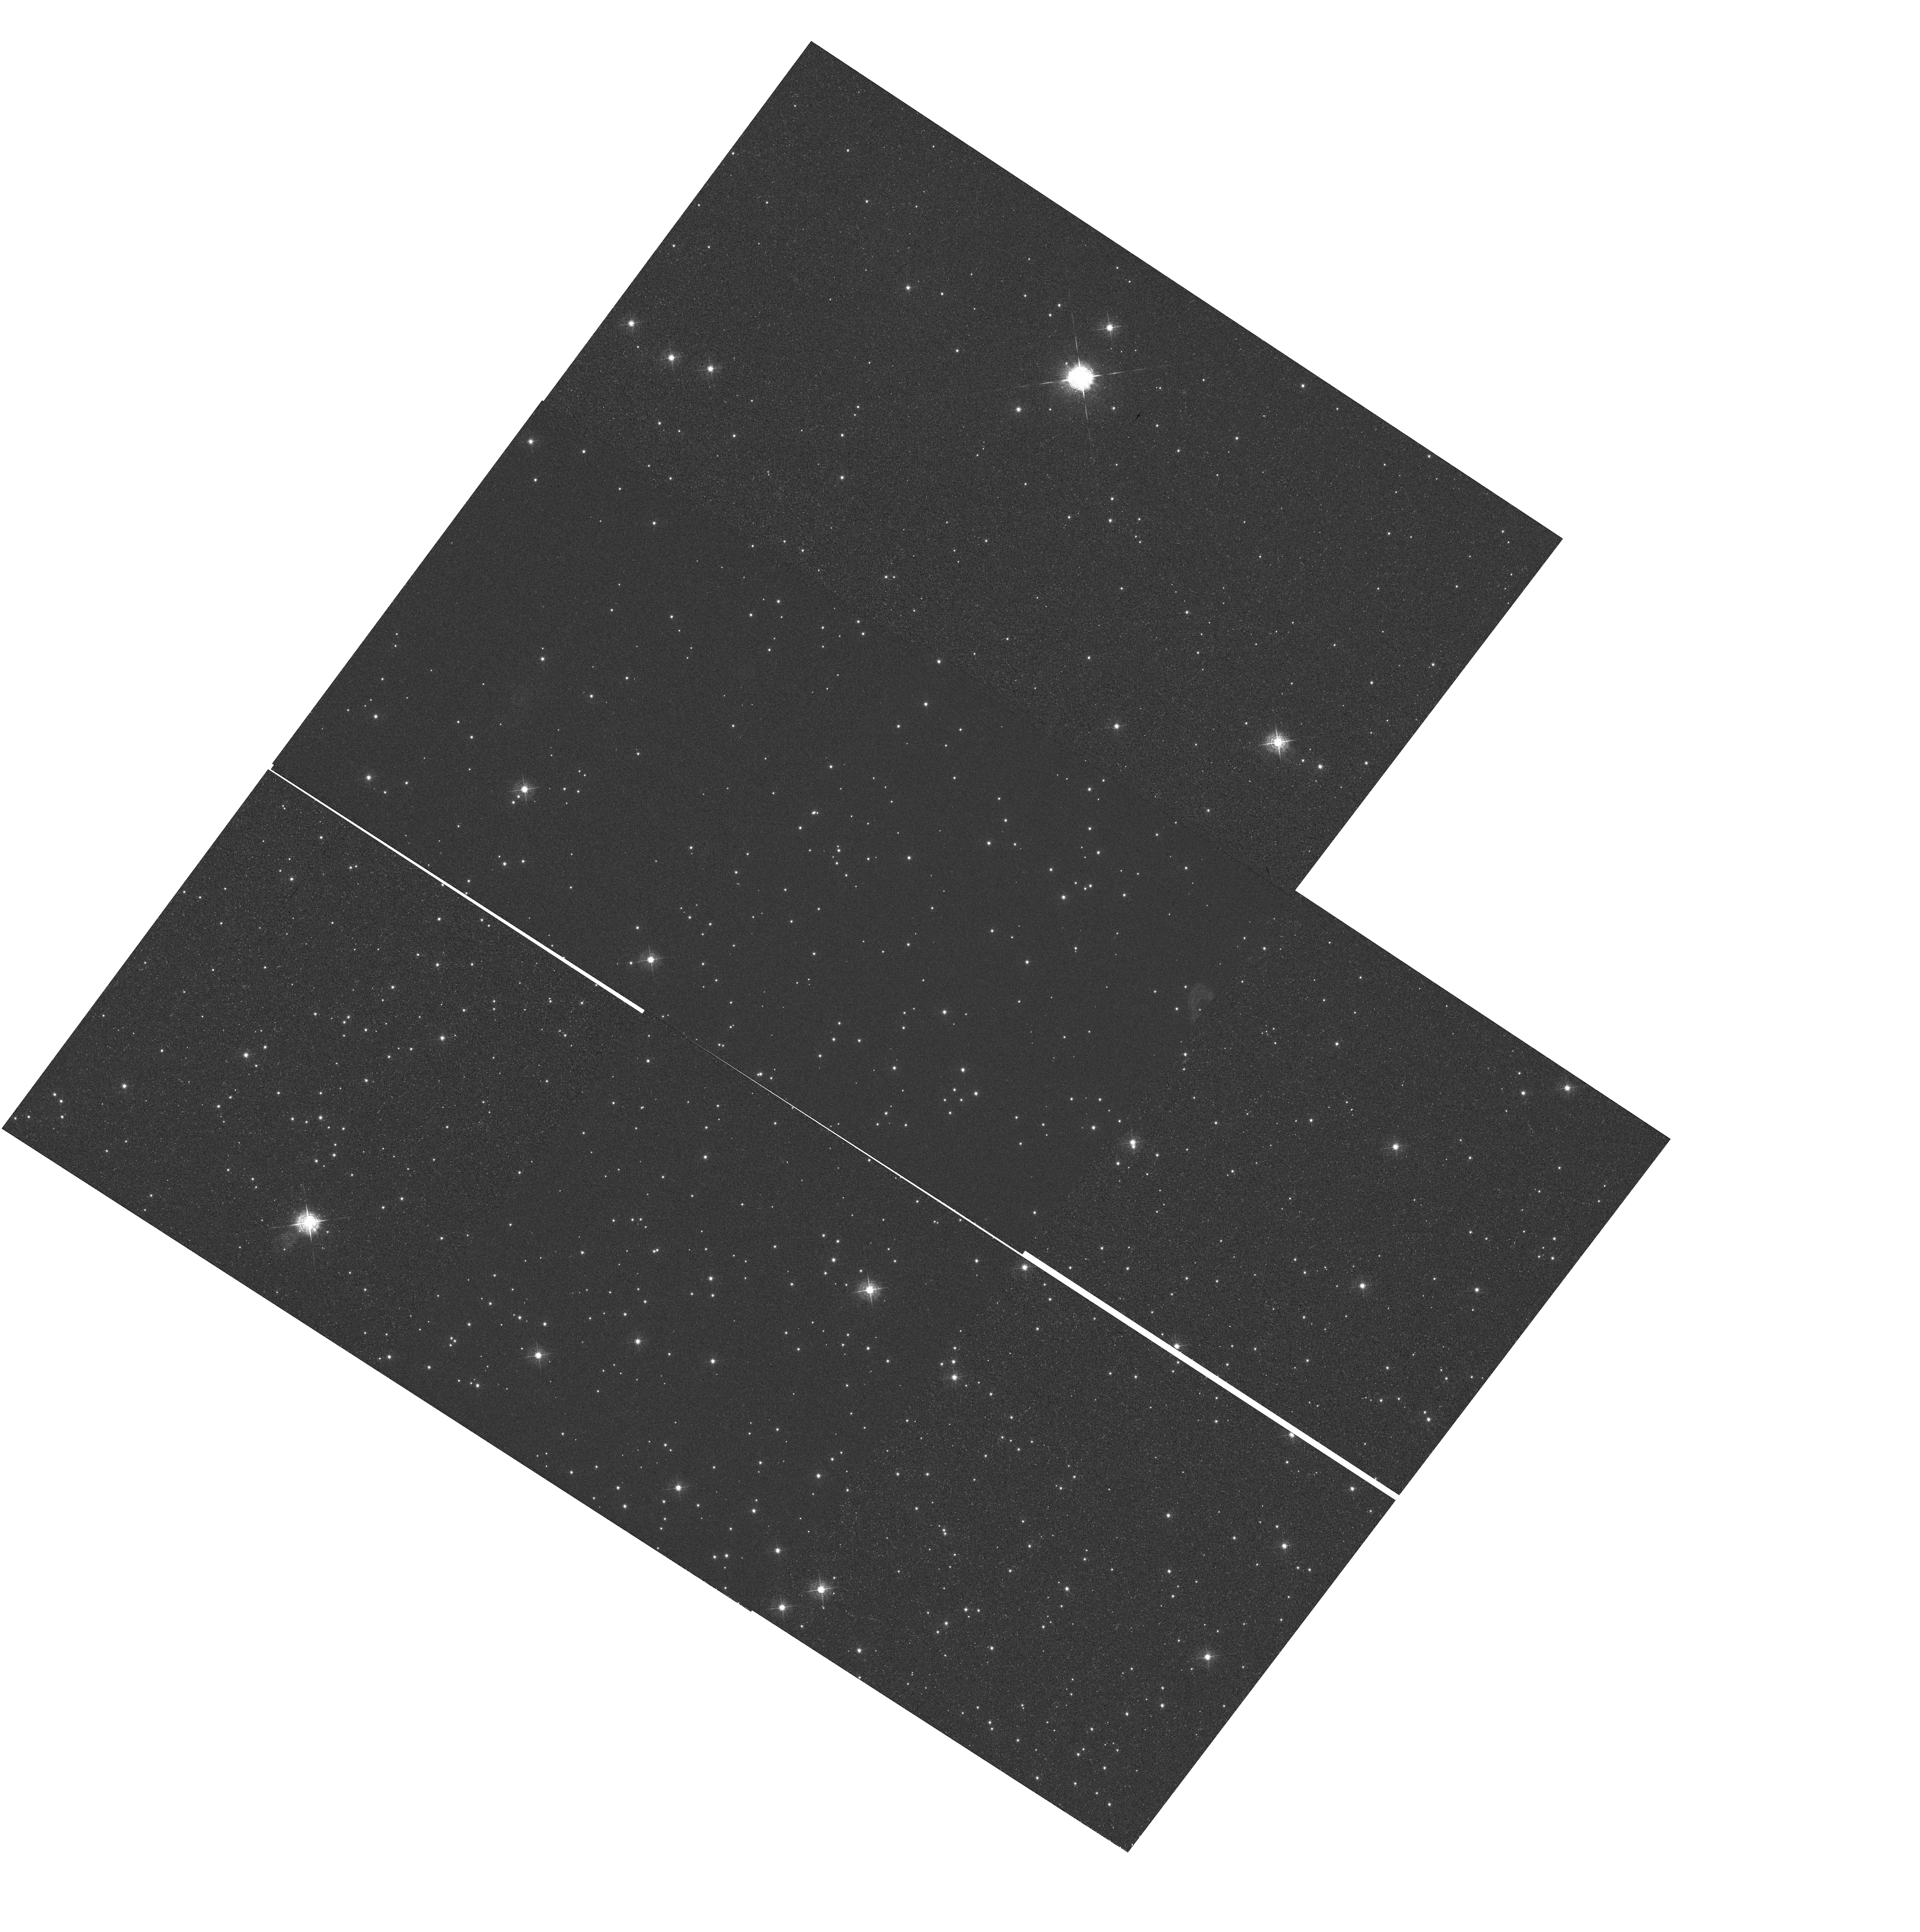
Target: NGC6791. Instrument: WFC3/UVIS. Filter: F502N. Exposure: 24 min. Observation ID: hst_11924_02_wfc3_uvis_f502n_ibc602

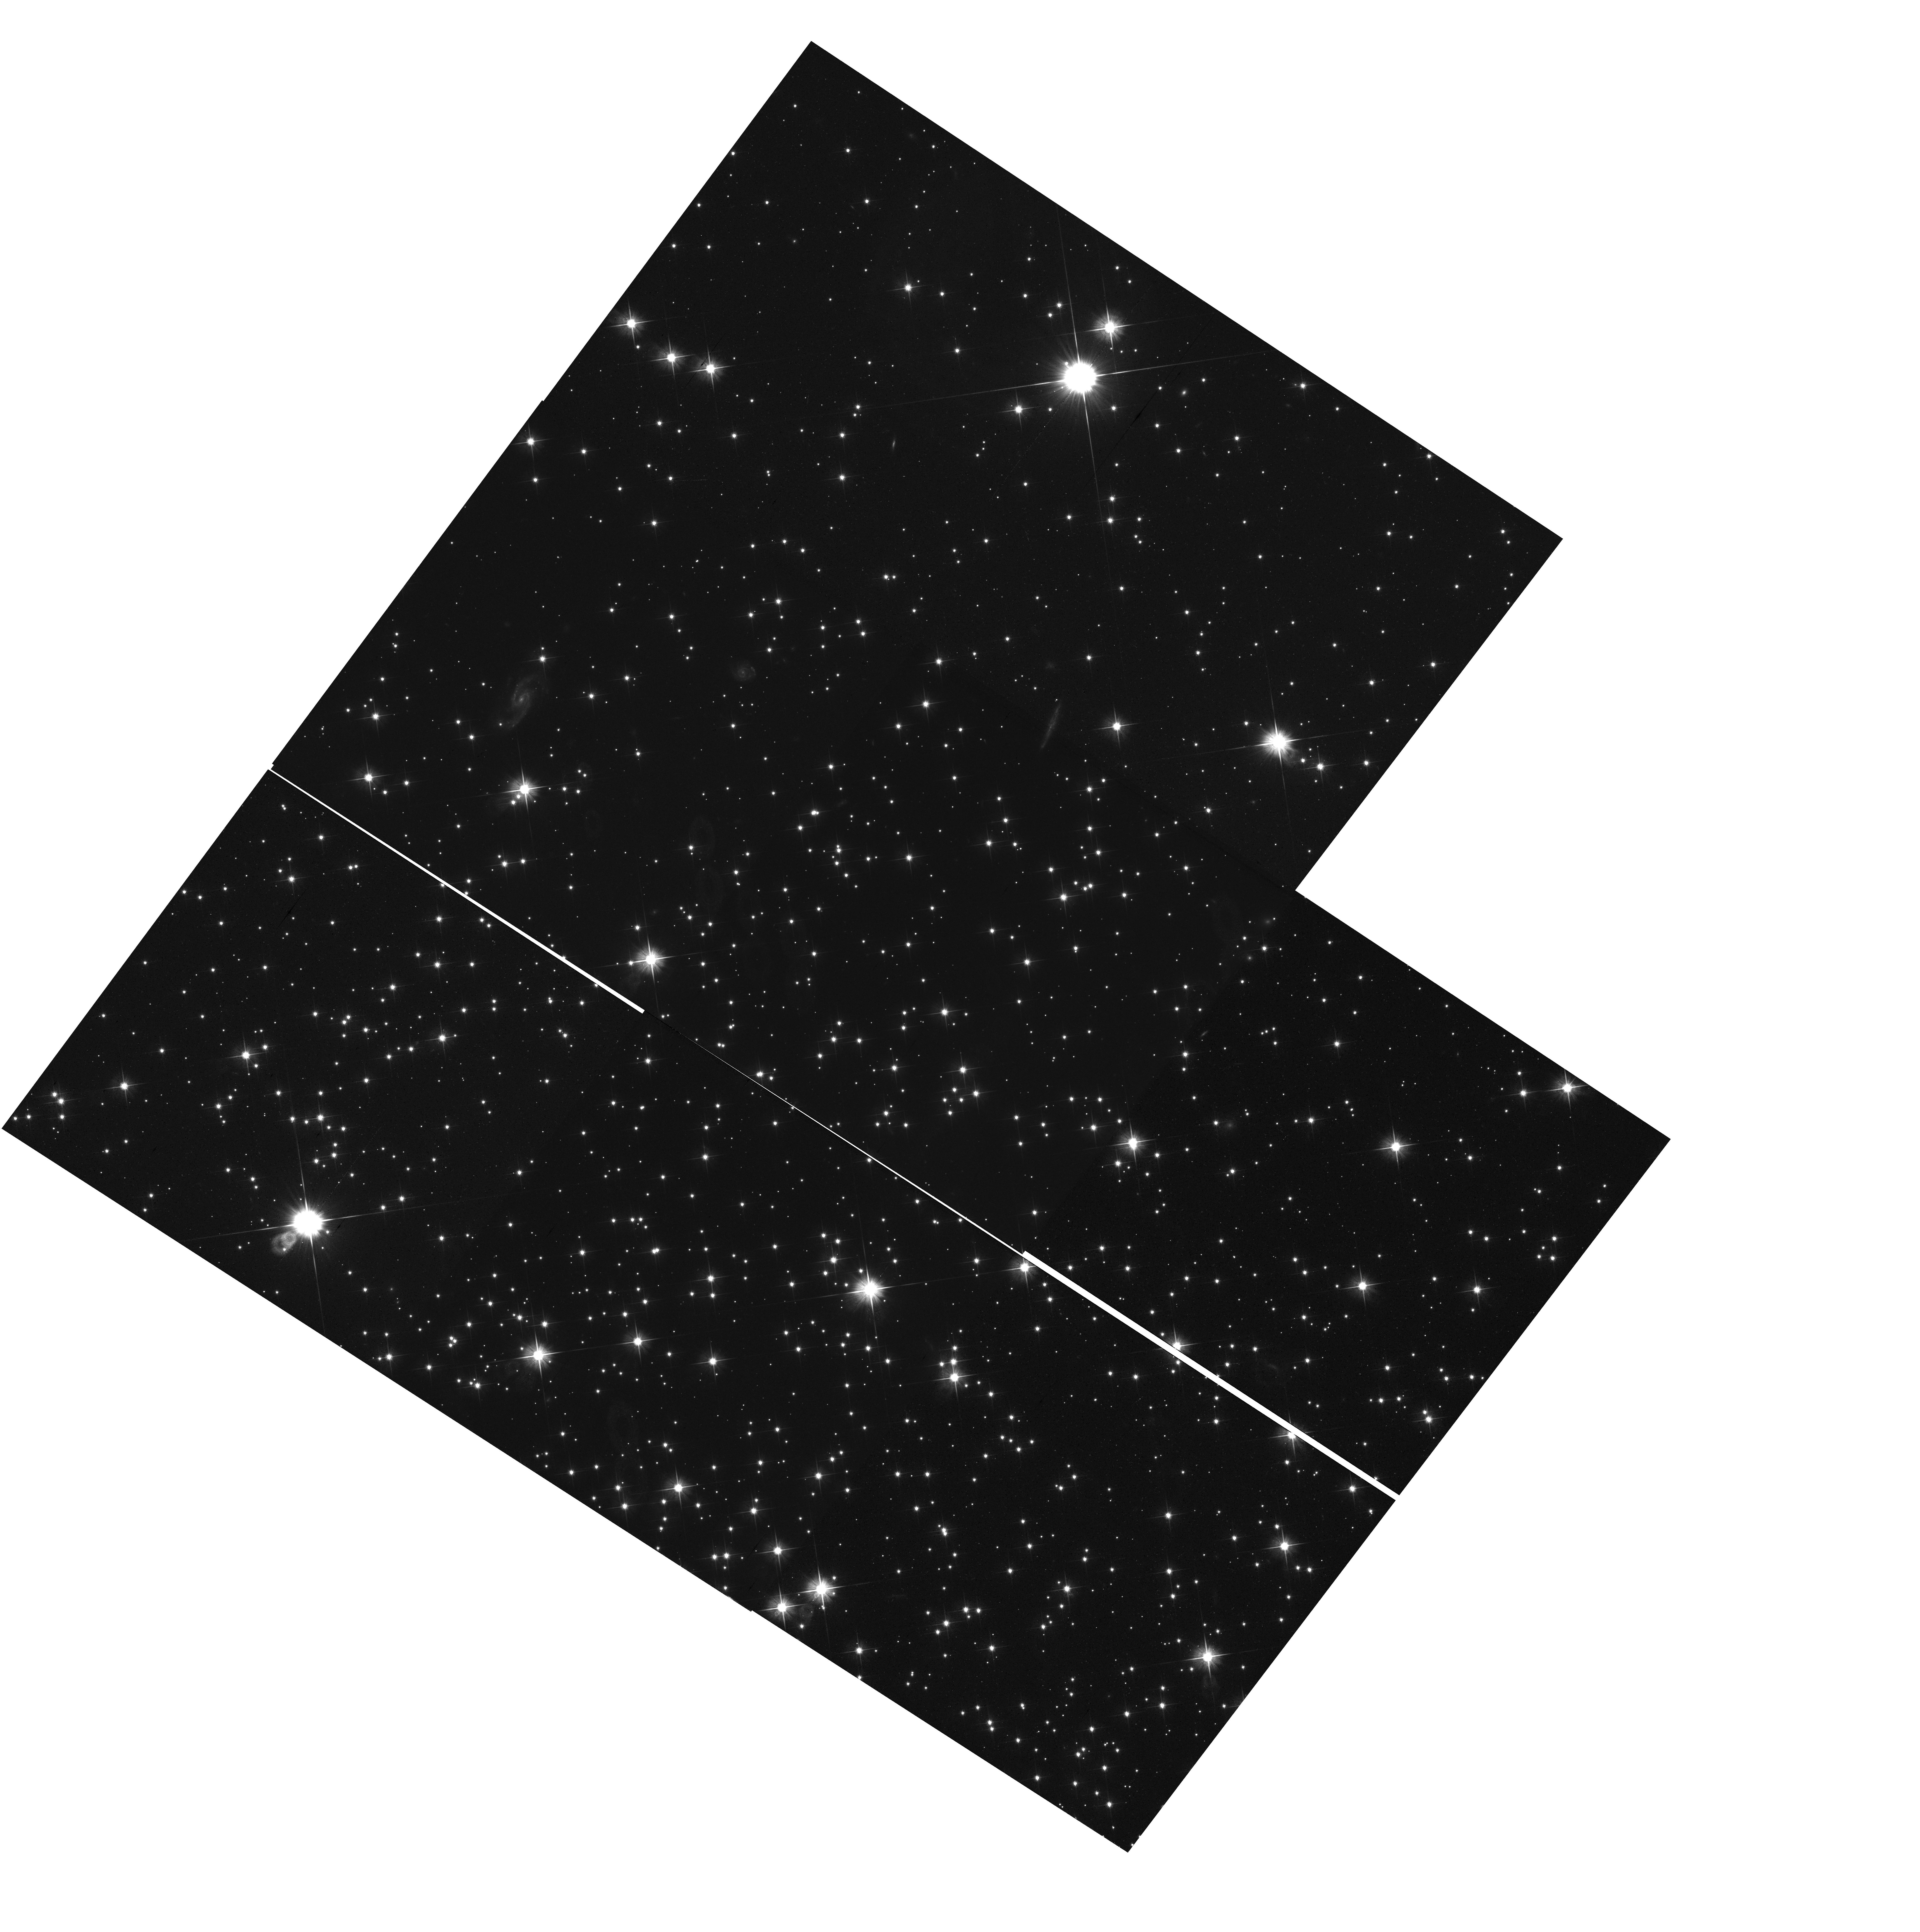
Target: NGC6791. Instrument: WFC3/UVIS. Filter: F606W. Exposure: 20 min. Observation ID: hst_11924_02_wfc3_uvis_f606w_ibc602

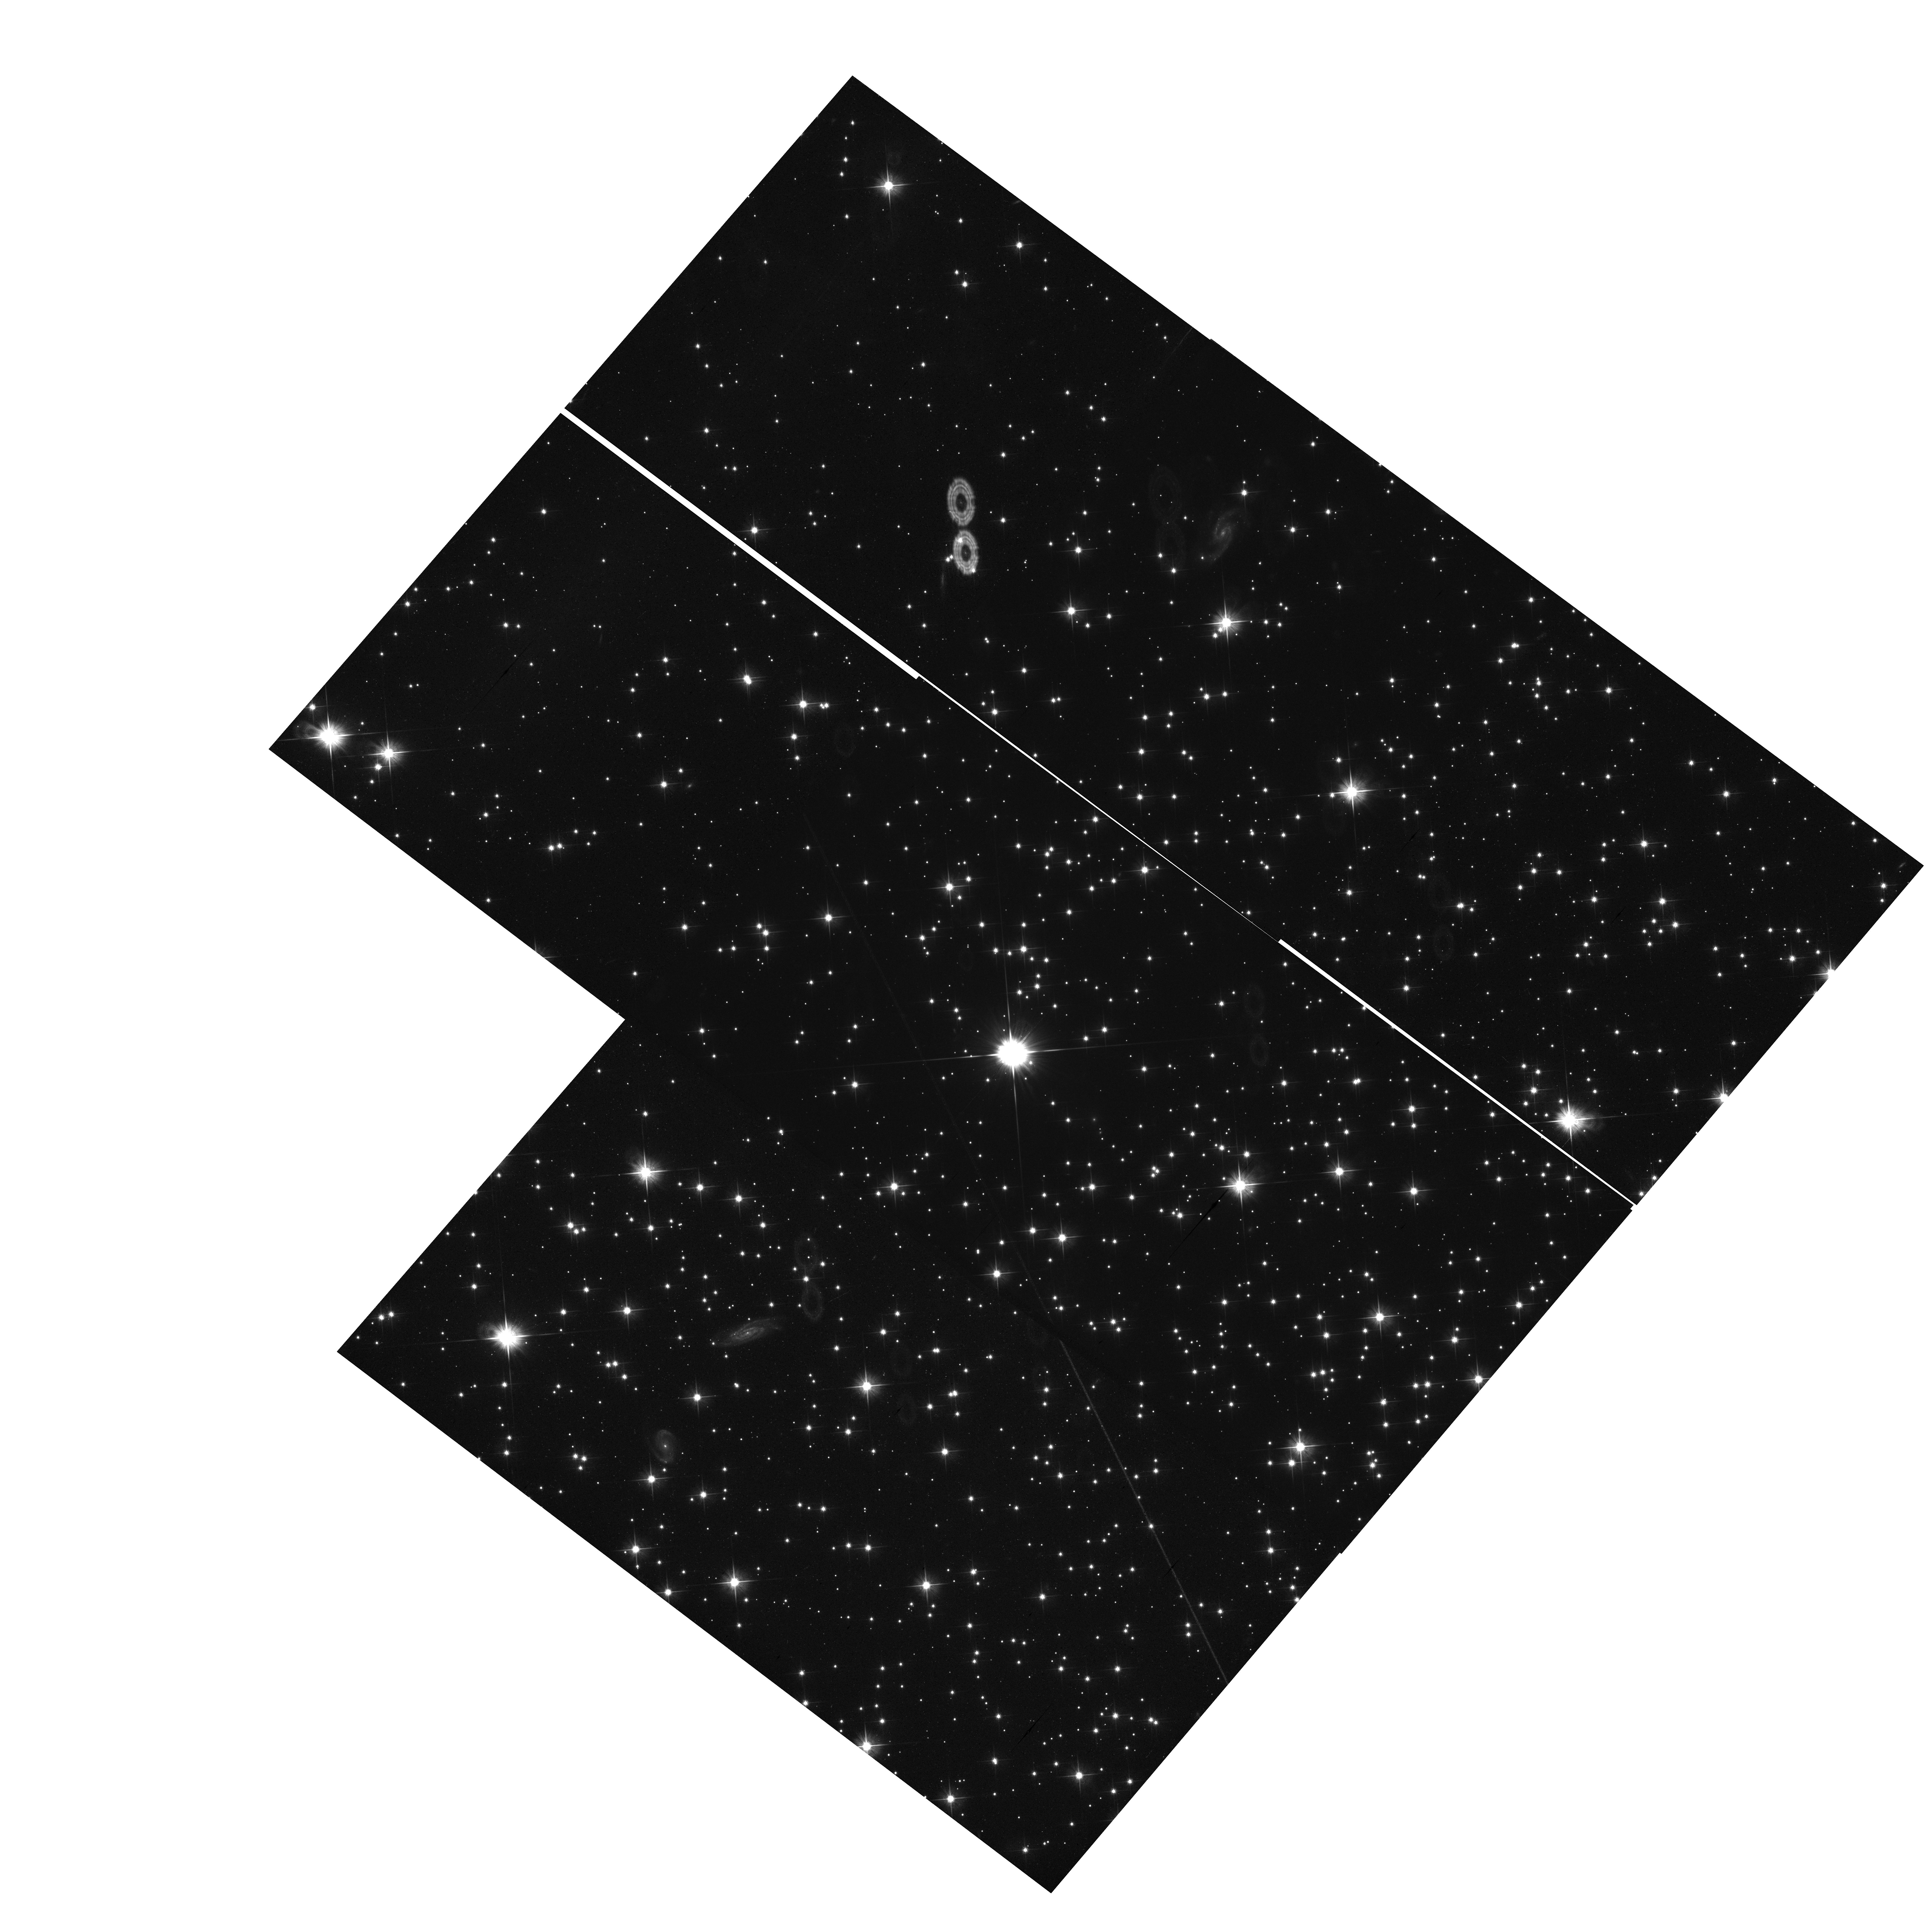
Target: NGC6791. Instrument: WFC3/UVIS. Filter: F606W. Exposure: 20 min. Observation ID: hst_11924_01_wfc3_uvis_f606w_ibc601

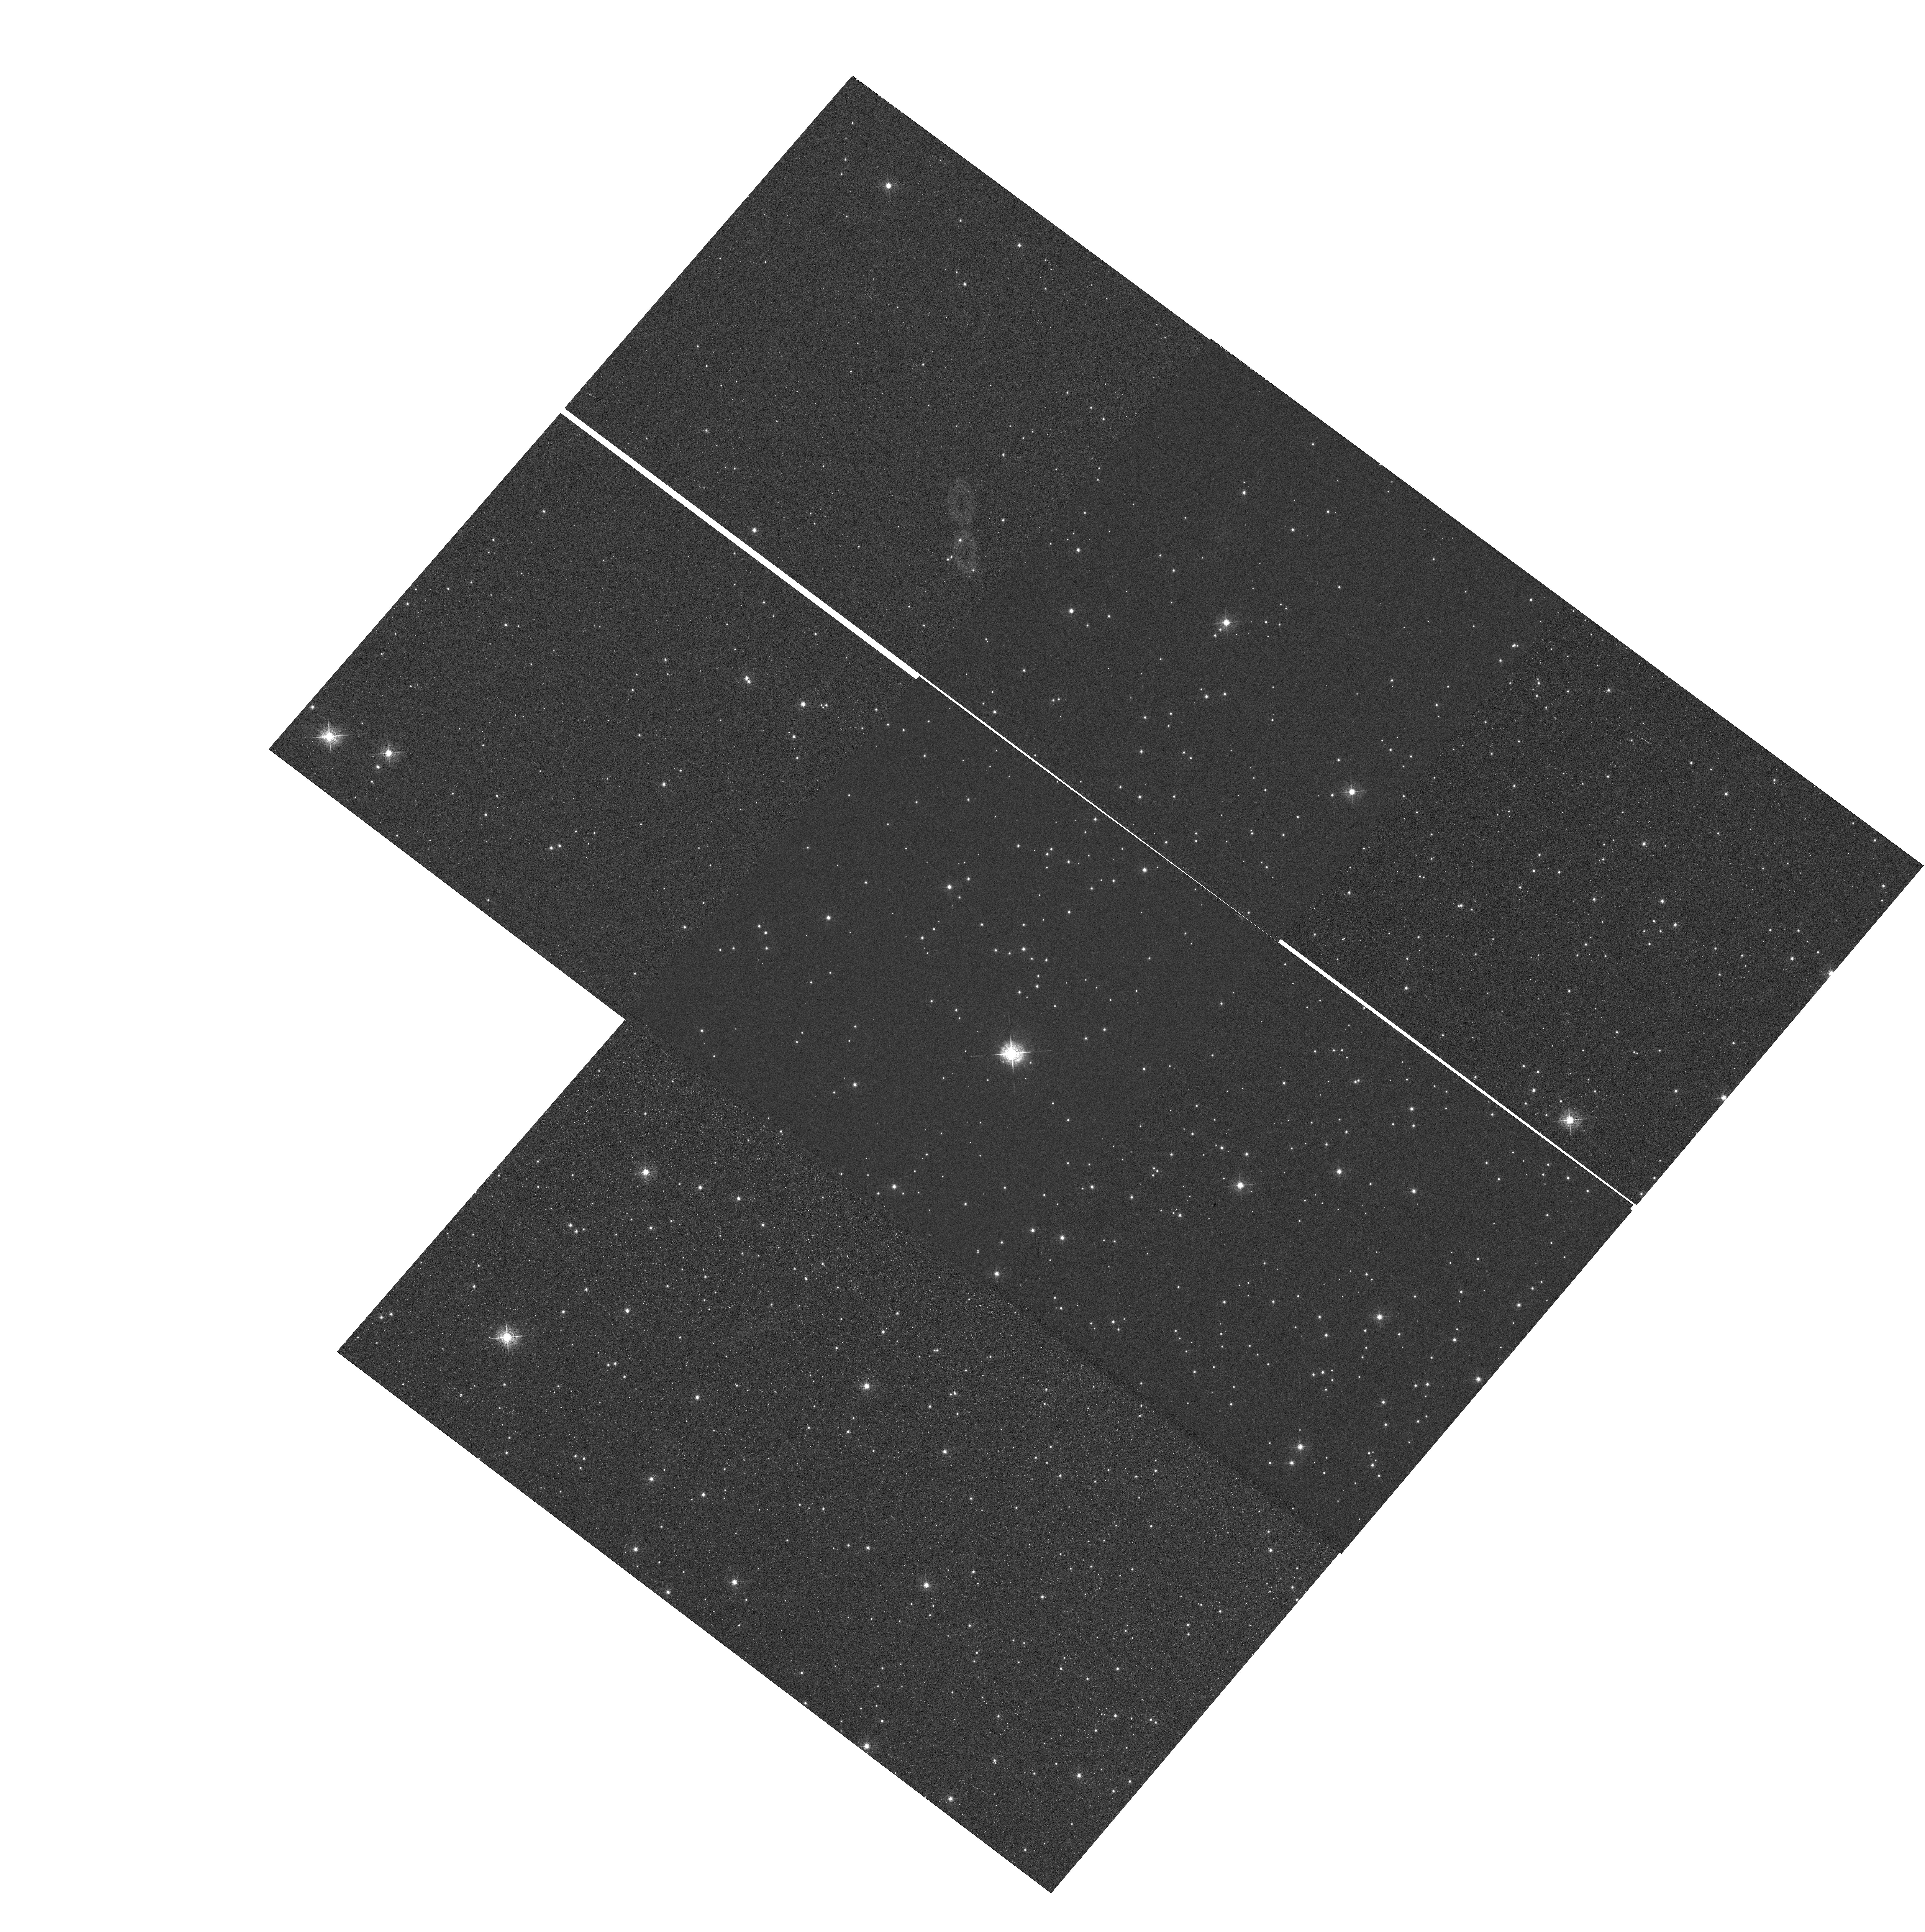
Target: NGC6791. Instrument: WFC3/UVIS. Filter: F502N. Exposure: 24 min. Observation ID: hst_11924_01_wfc3_uvis_f502n_ibc601

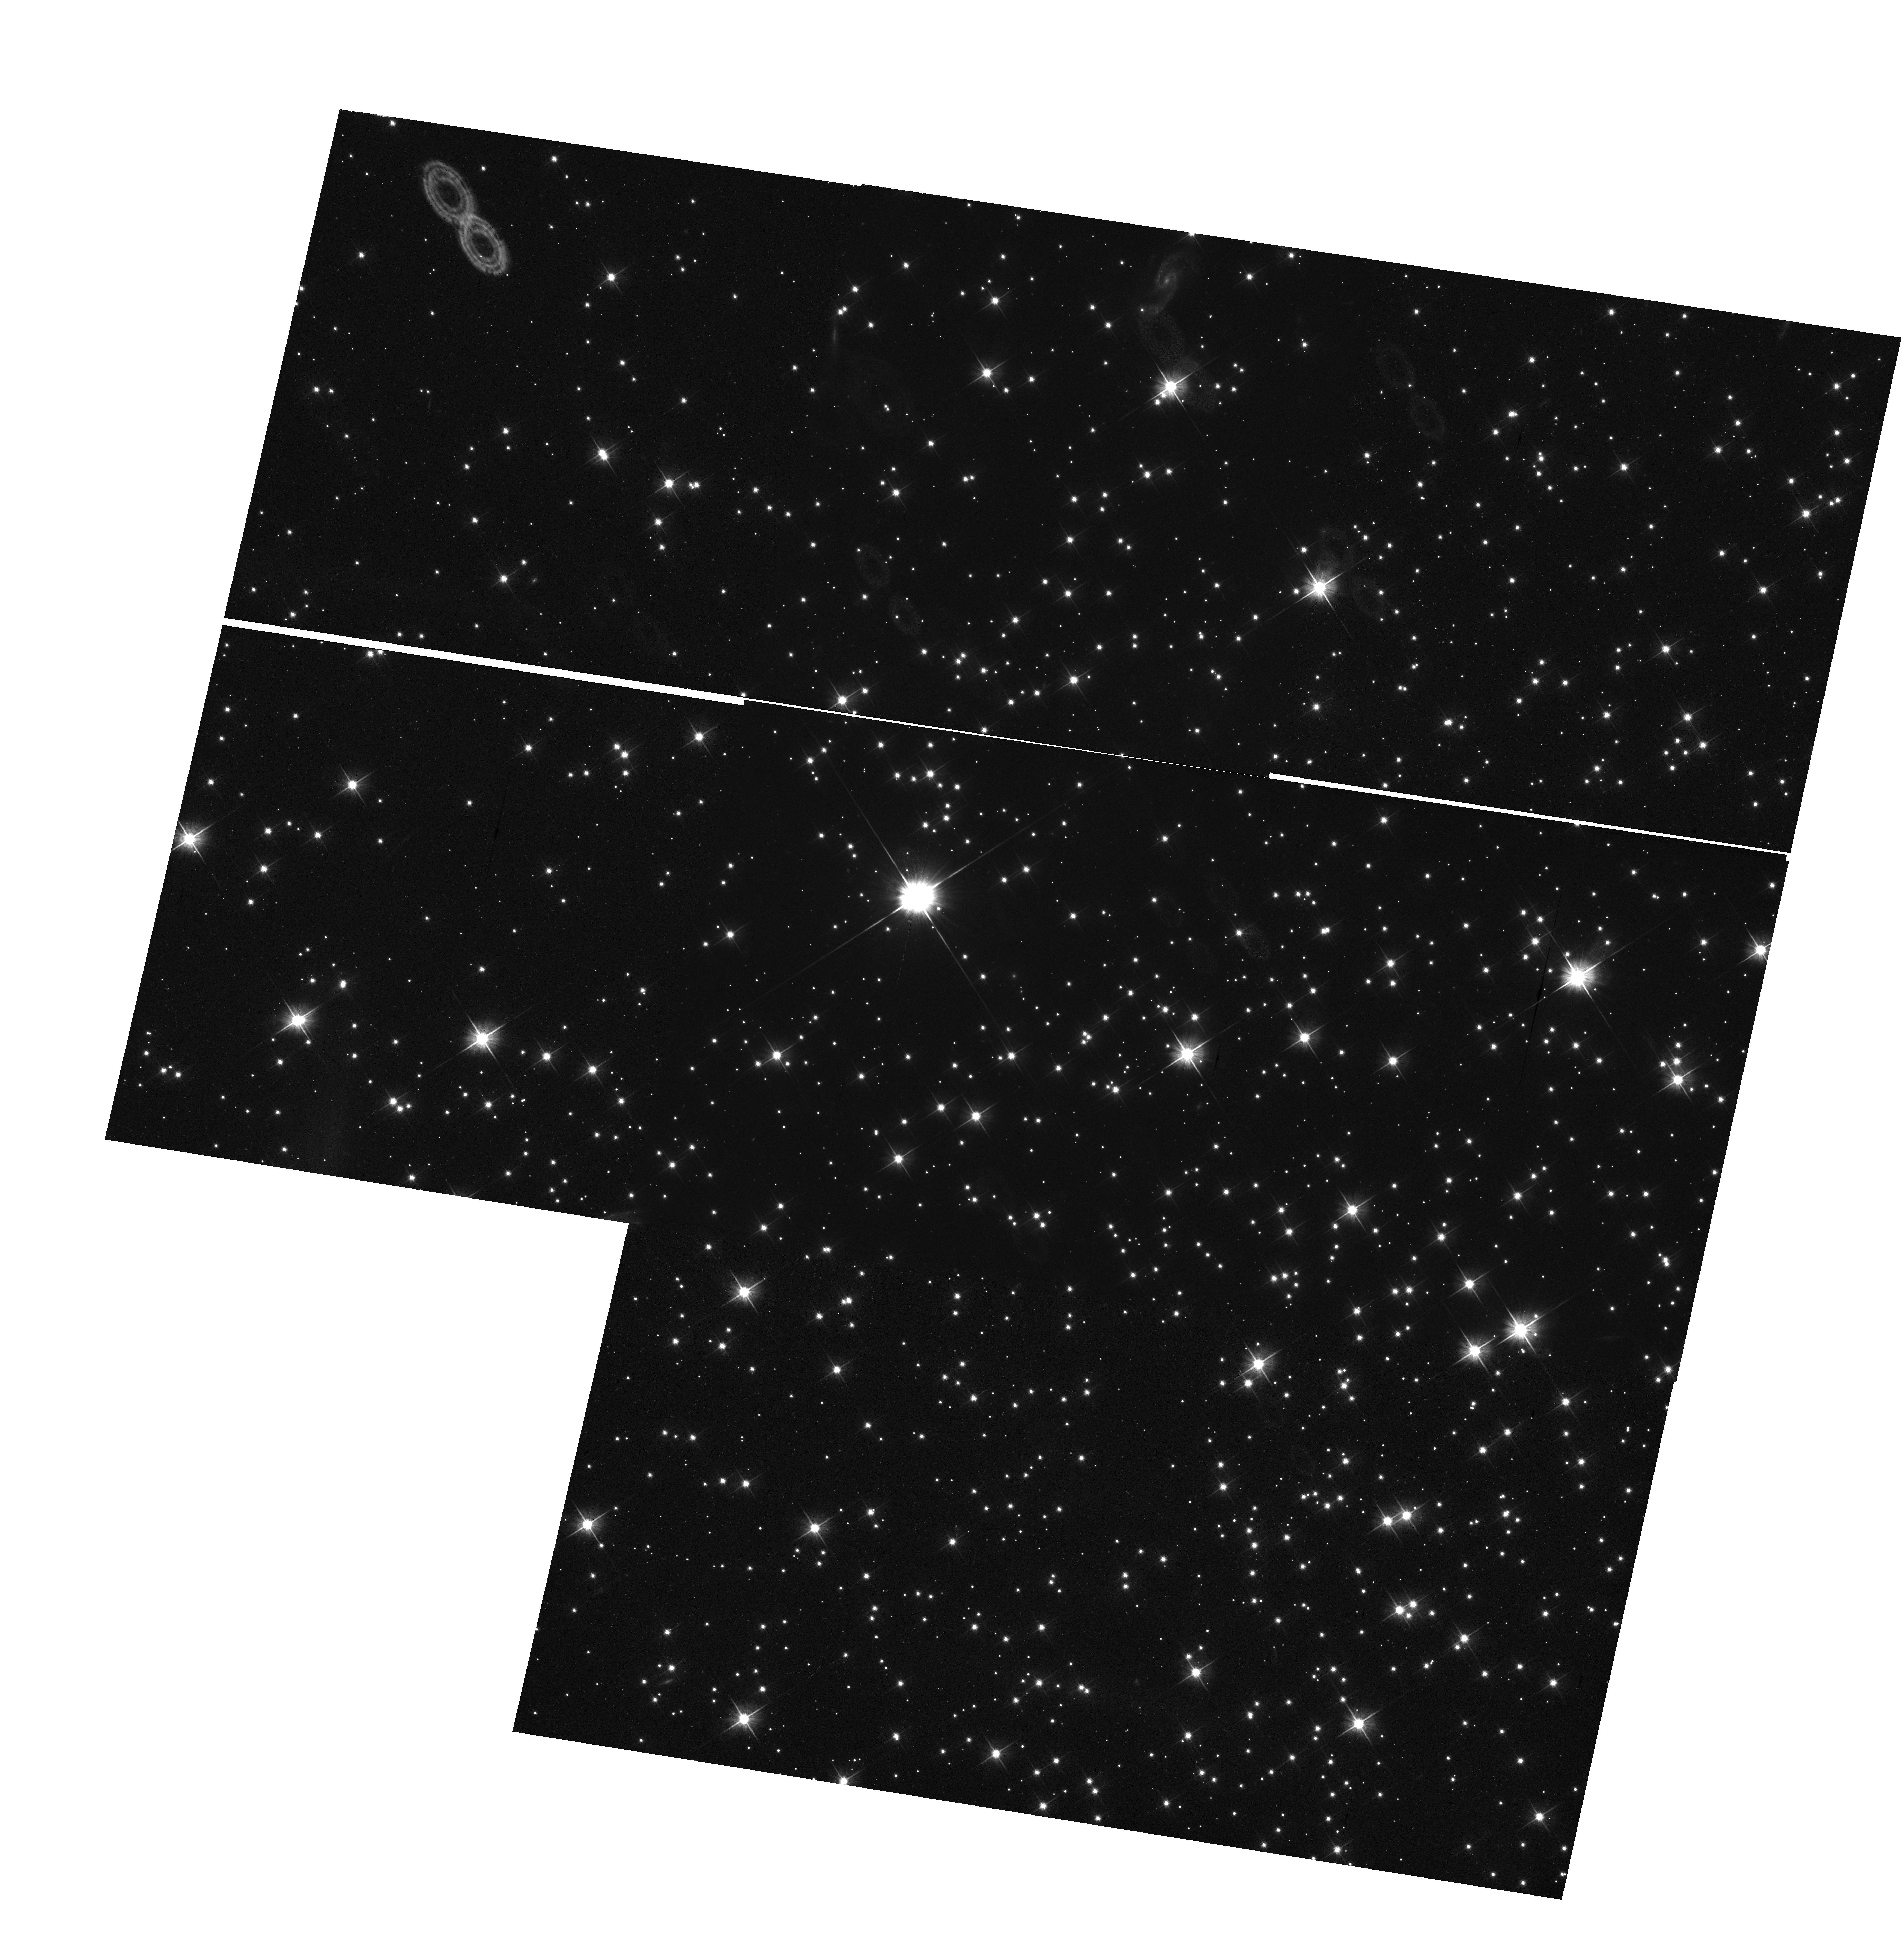
Target: NGC6791. Instrument: WFC3/UVIS. Filter: F606W. Exposure: 20 min. Observation ID: hst_11924_03_wfc3_uvis_f606w_ibc603

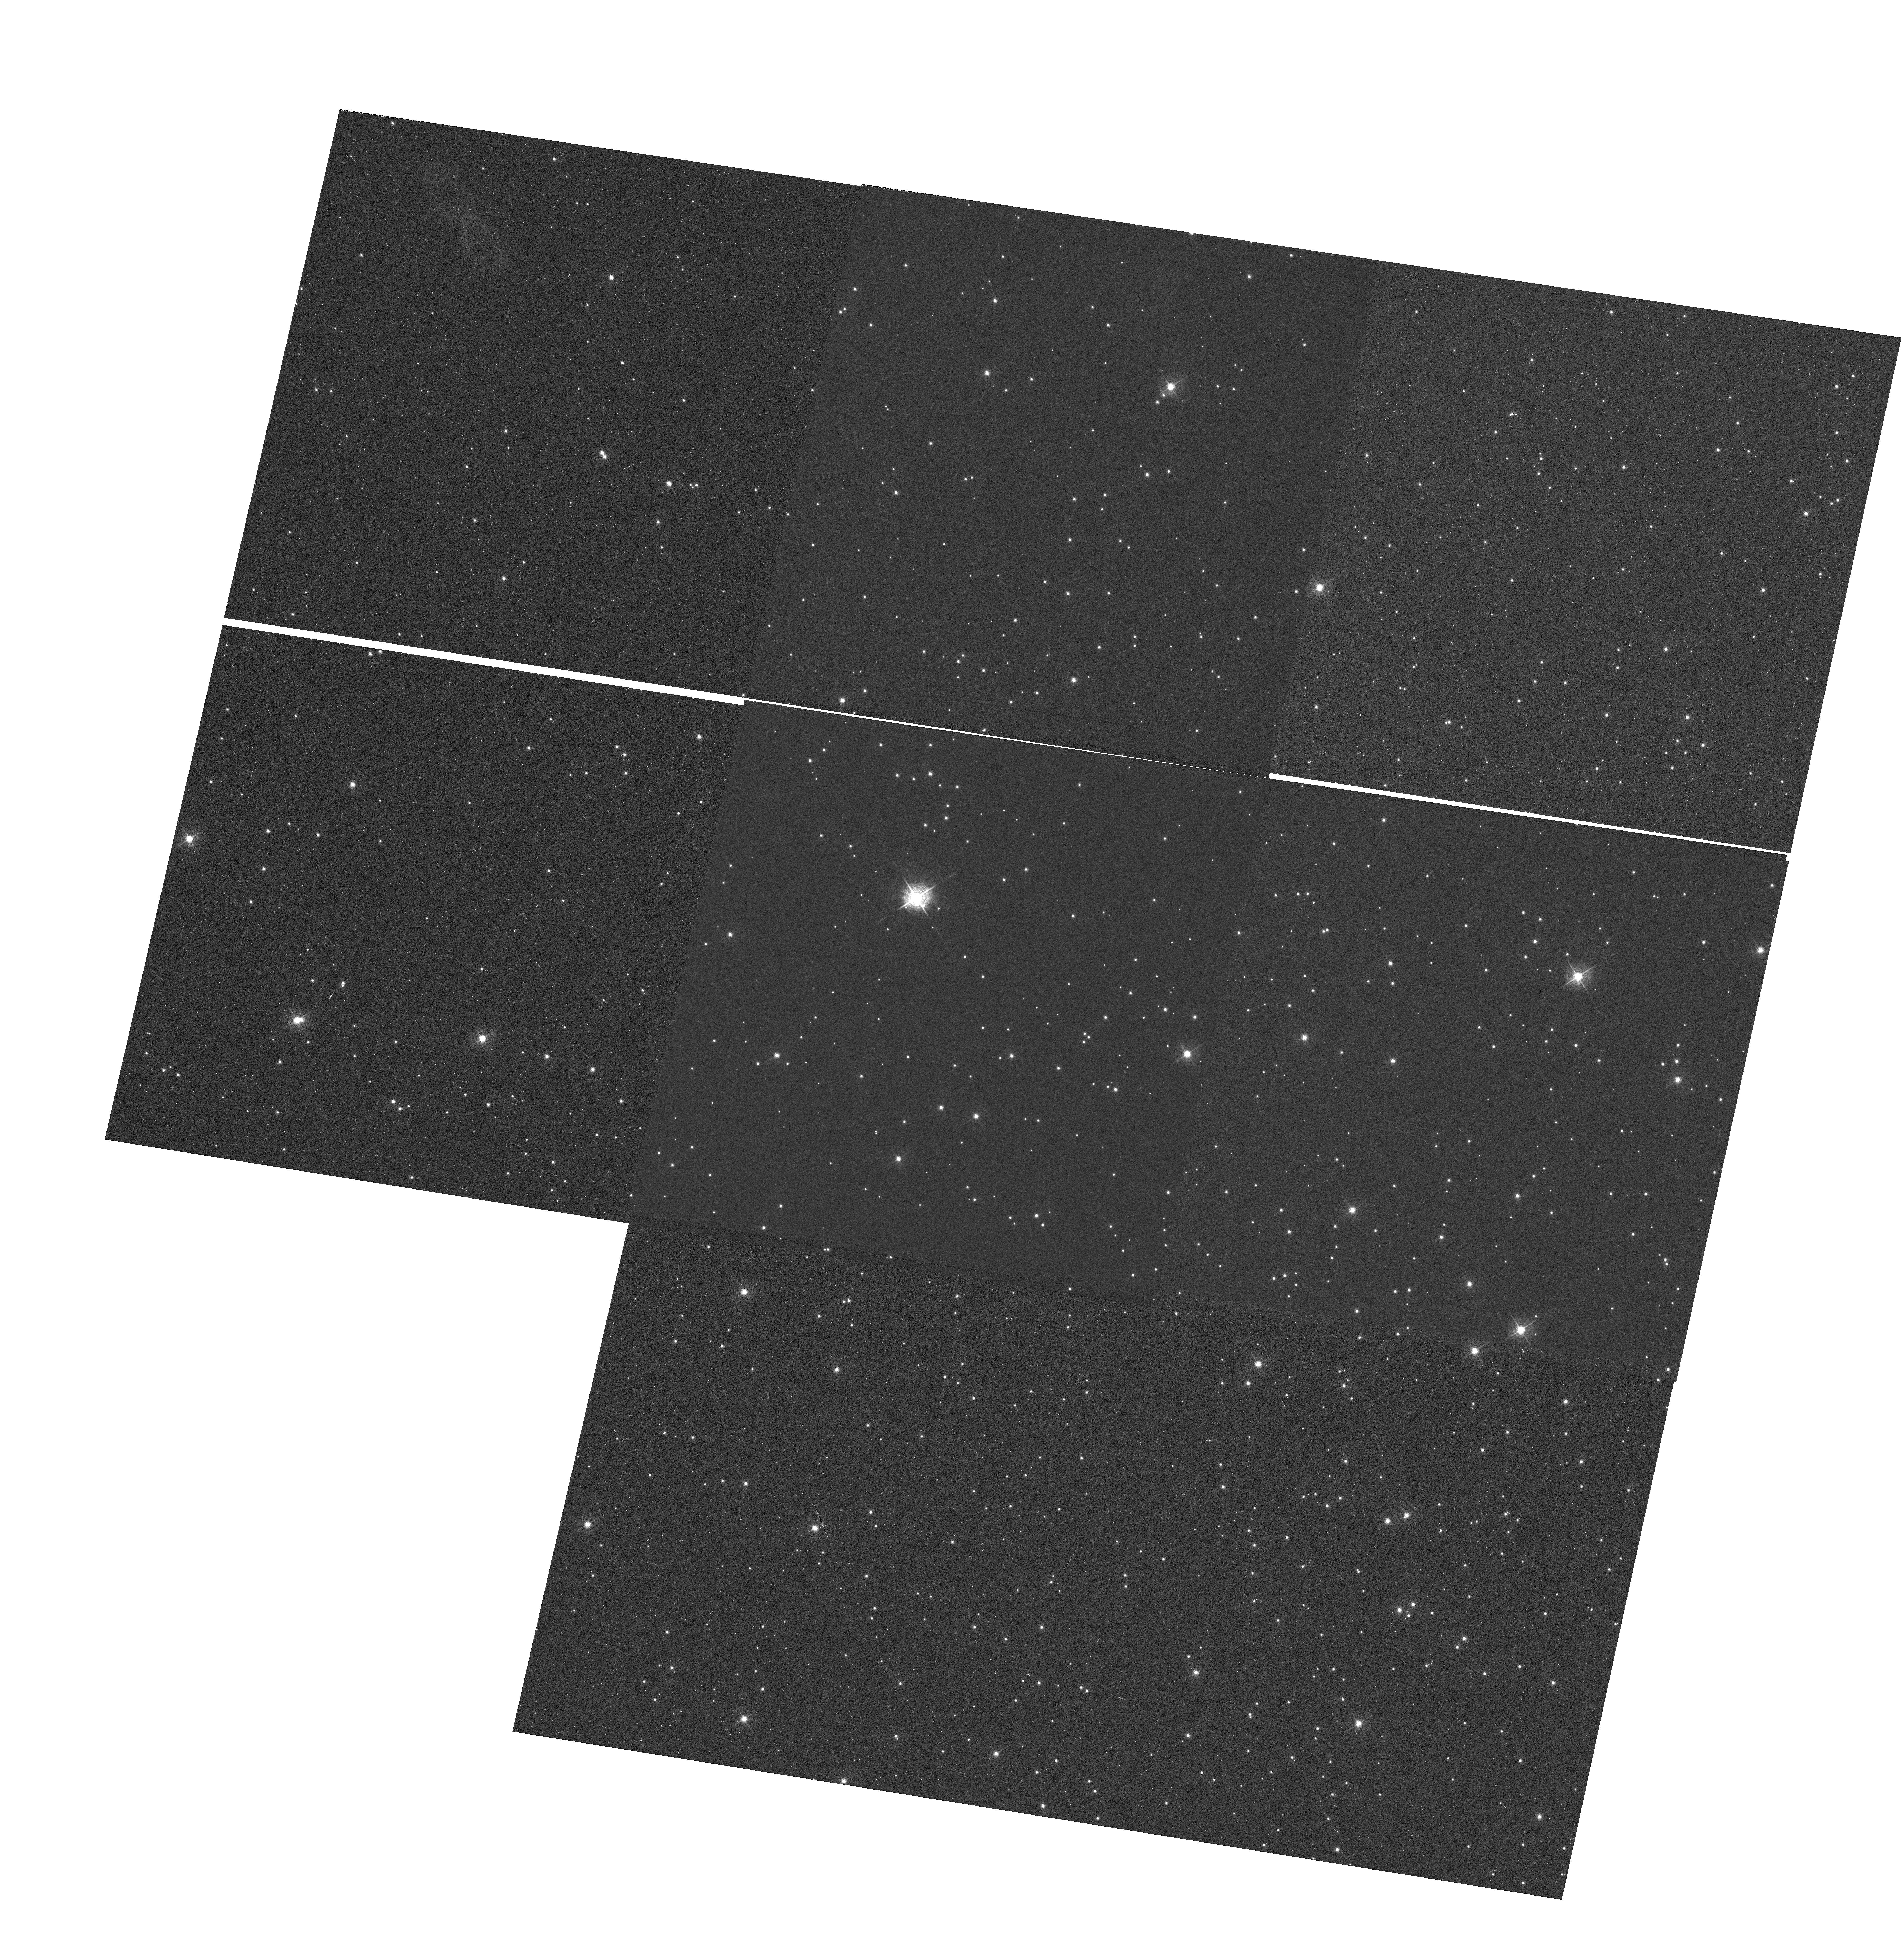
Target: NGC6791. Instrument: WFC3/UVIS. Filter: F502N. Exposure: 24 min. Observation ID: hst_11924_03_wfc3_uvis_f502n_ibc603

WFC3/UVIS external and internal CTE monitor (PI: Kozhurina-Platais, Vera)

CCD detector Charge Transfer Inefficiency (CTI) induced losses in photometry and astrometry will be measured using observations of the rich open cluster NGC6791 and with the EPER (Extended Pixel Edge Response) method using tungsten lamp flat field exposures. Although we do not expect to see CTE effects at the outset of Cycle 17, this CTE monitoring program is the first of a multi-cycle program to monitor and establish CTE-induced losses with time. We expect to measure CTE effects with a precision comparable to the ACS measurements.